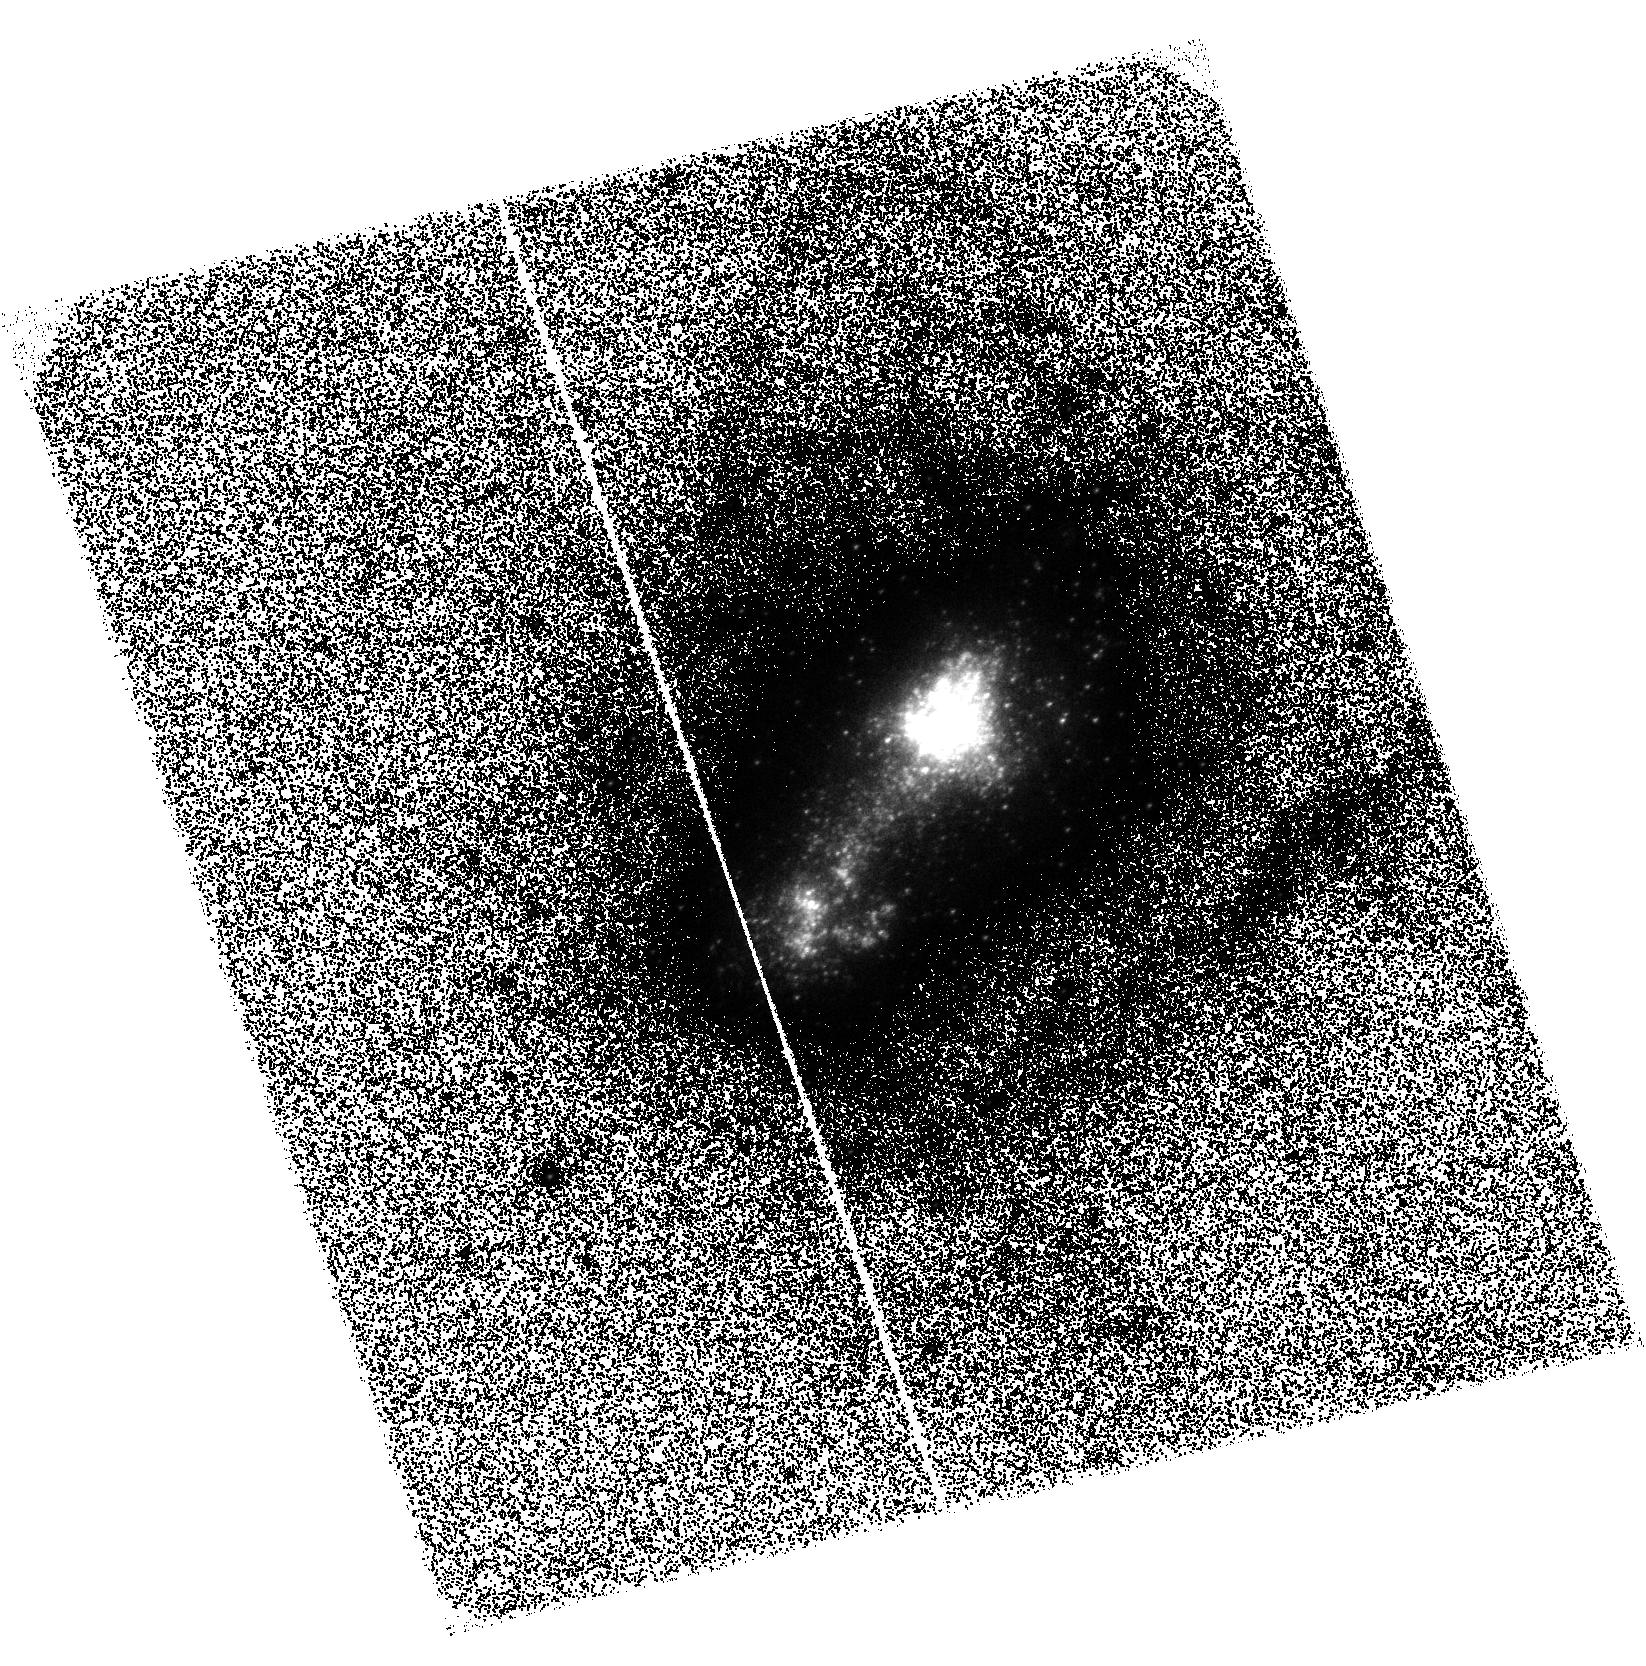
Target: MRK-116
Instrument: ACS/SBC
Filter: F140LP
Exposure: 1.6 h
Observation ID: hst_17129_09_acs_sbc_f140lp_jeyy09

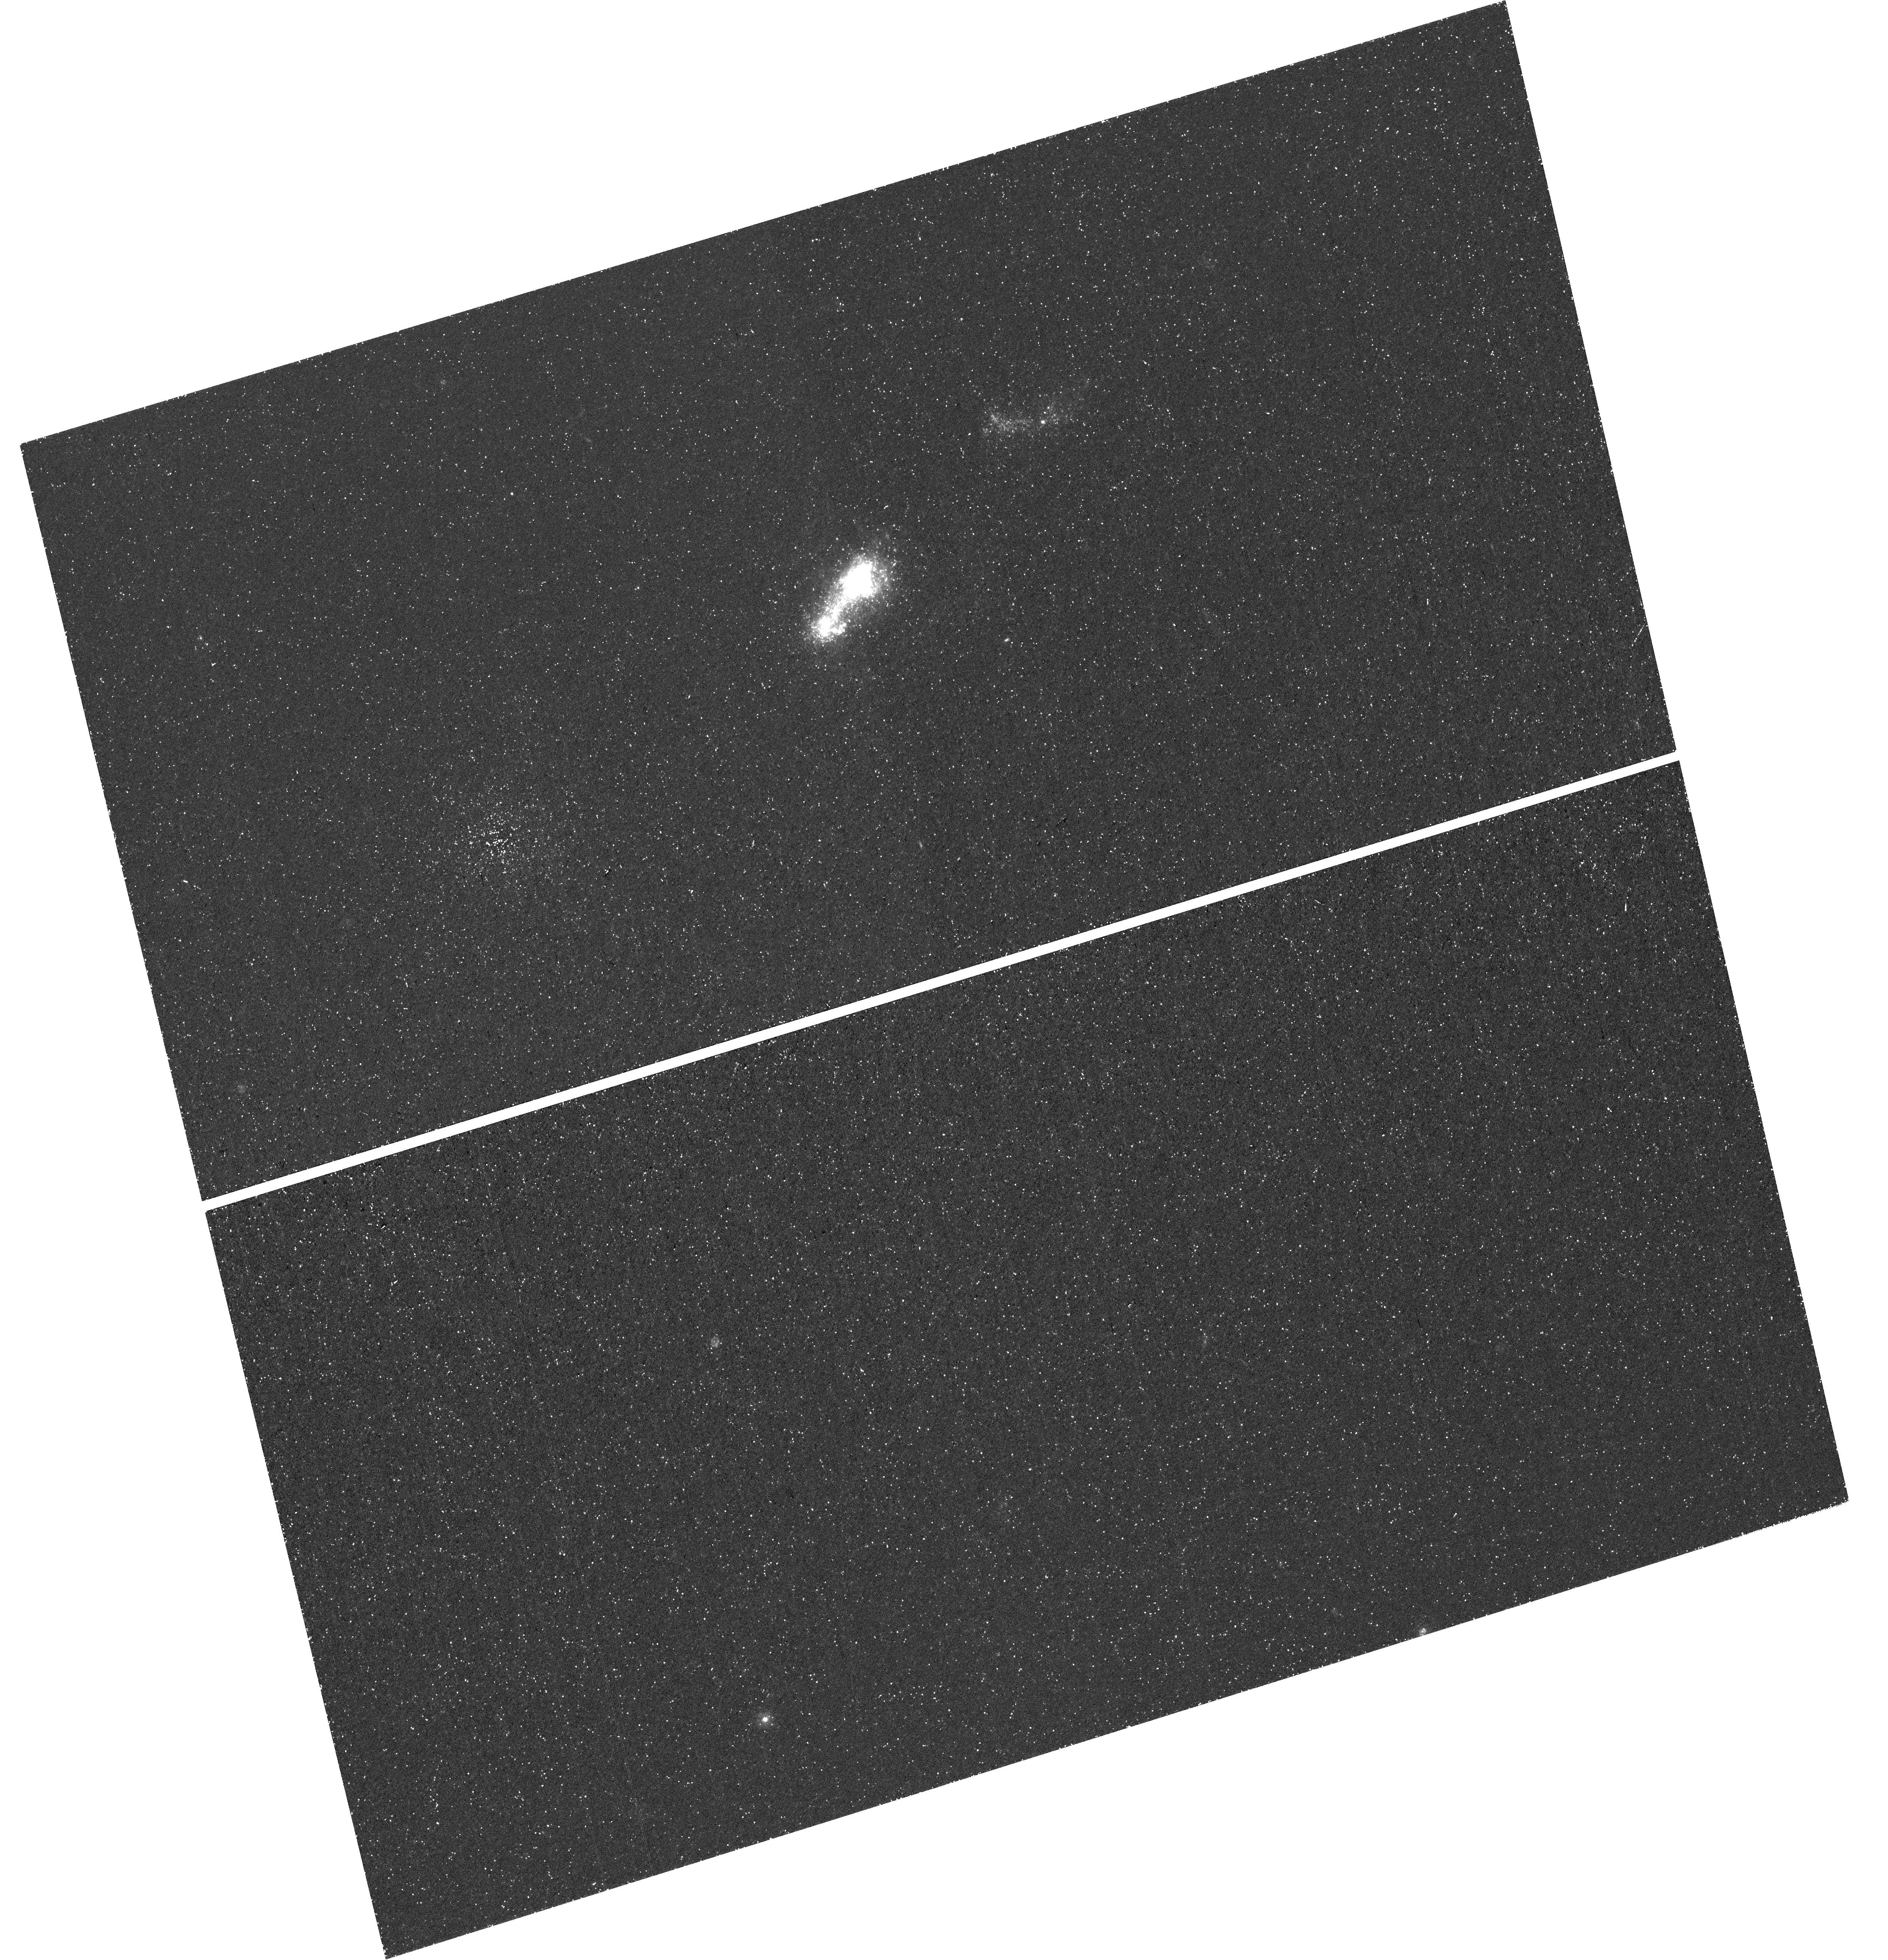
Target: MRK-116-COPY
Instrument: WFC3/UVIS
Filter: F225W
Exposure: 1.4 h
Observation ID: hst_17129_12_wfc3_uvis_f225w_ieyy12

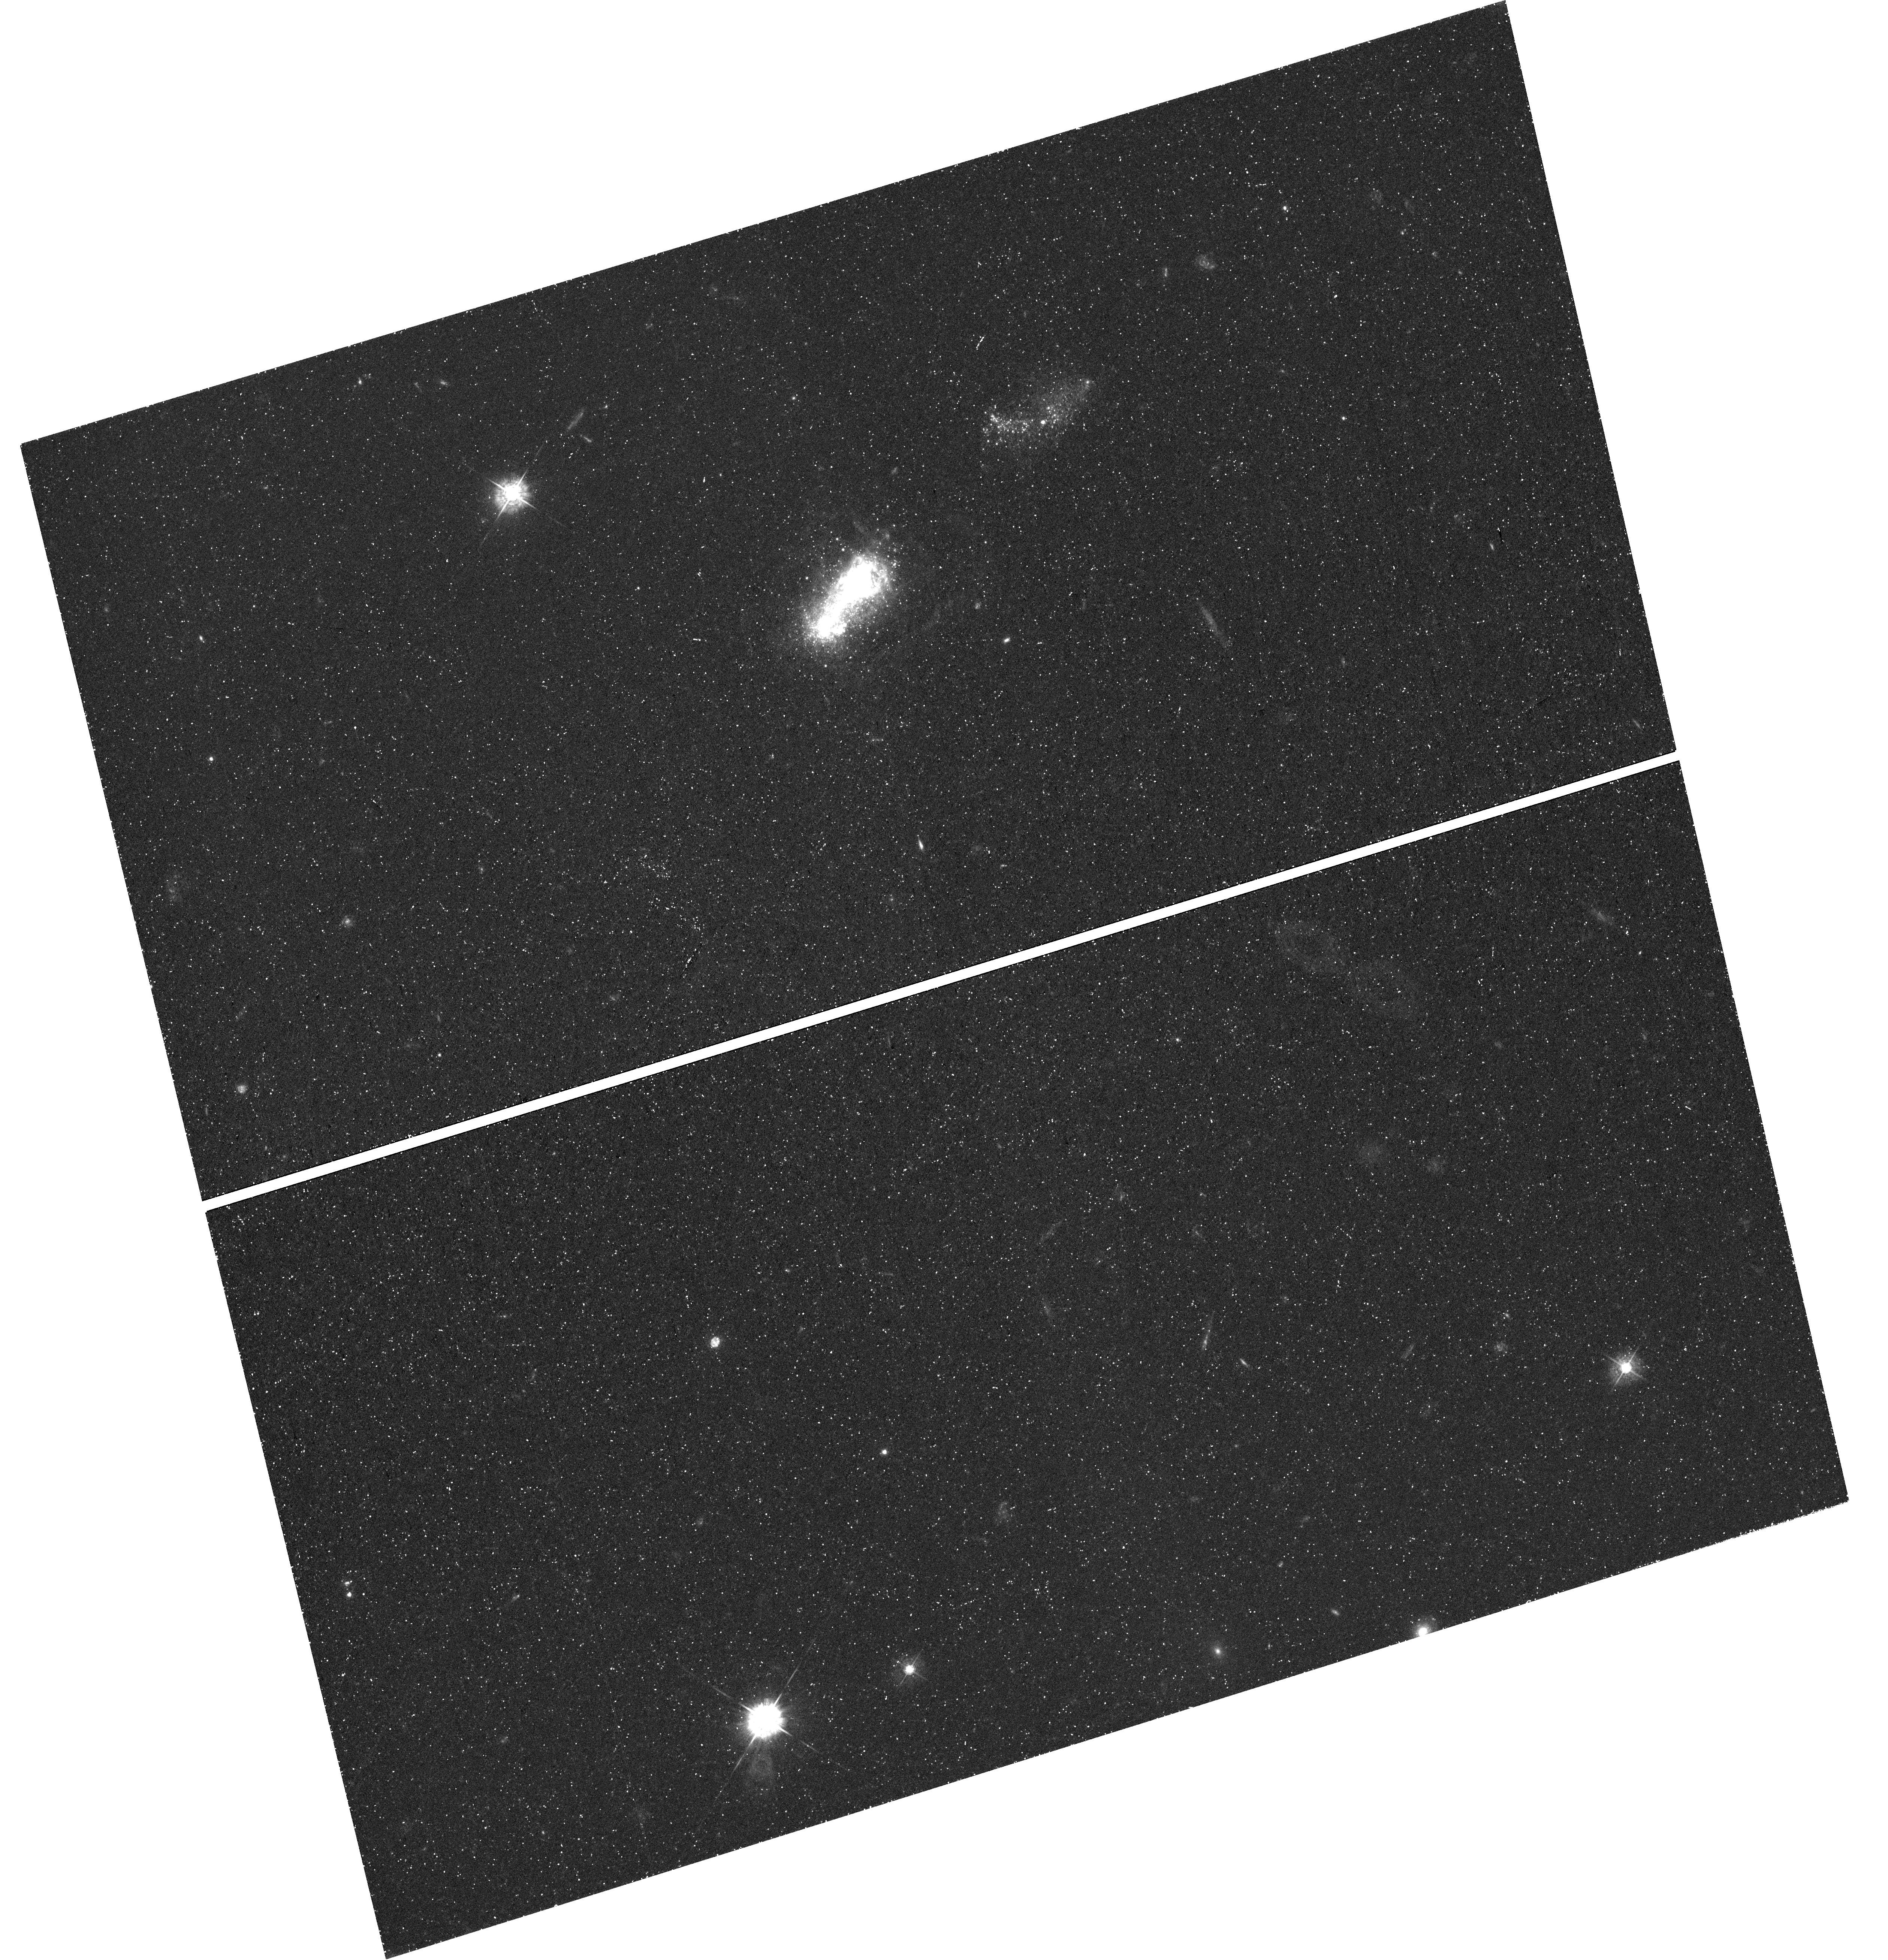
Target: MRK-116-COPY
Instrument: WFC3/UVIS
Filter: F438W
Exposure: 1.4 h
Observation ID: hst_17129_10_wfc3_uvis_f438w_ieyy10

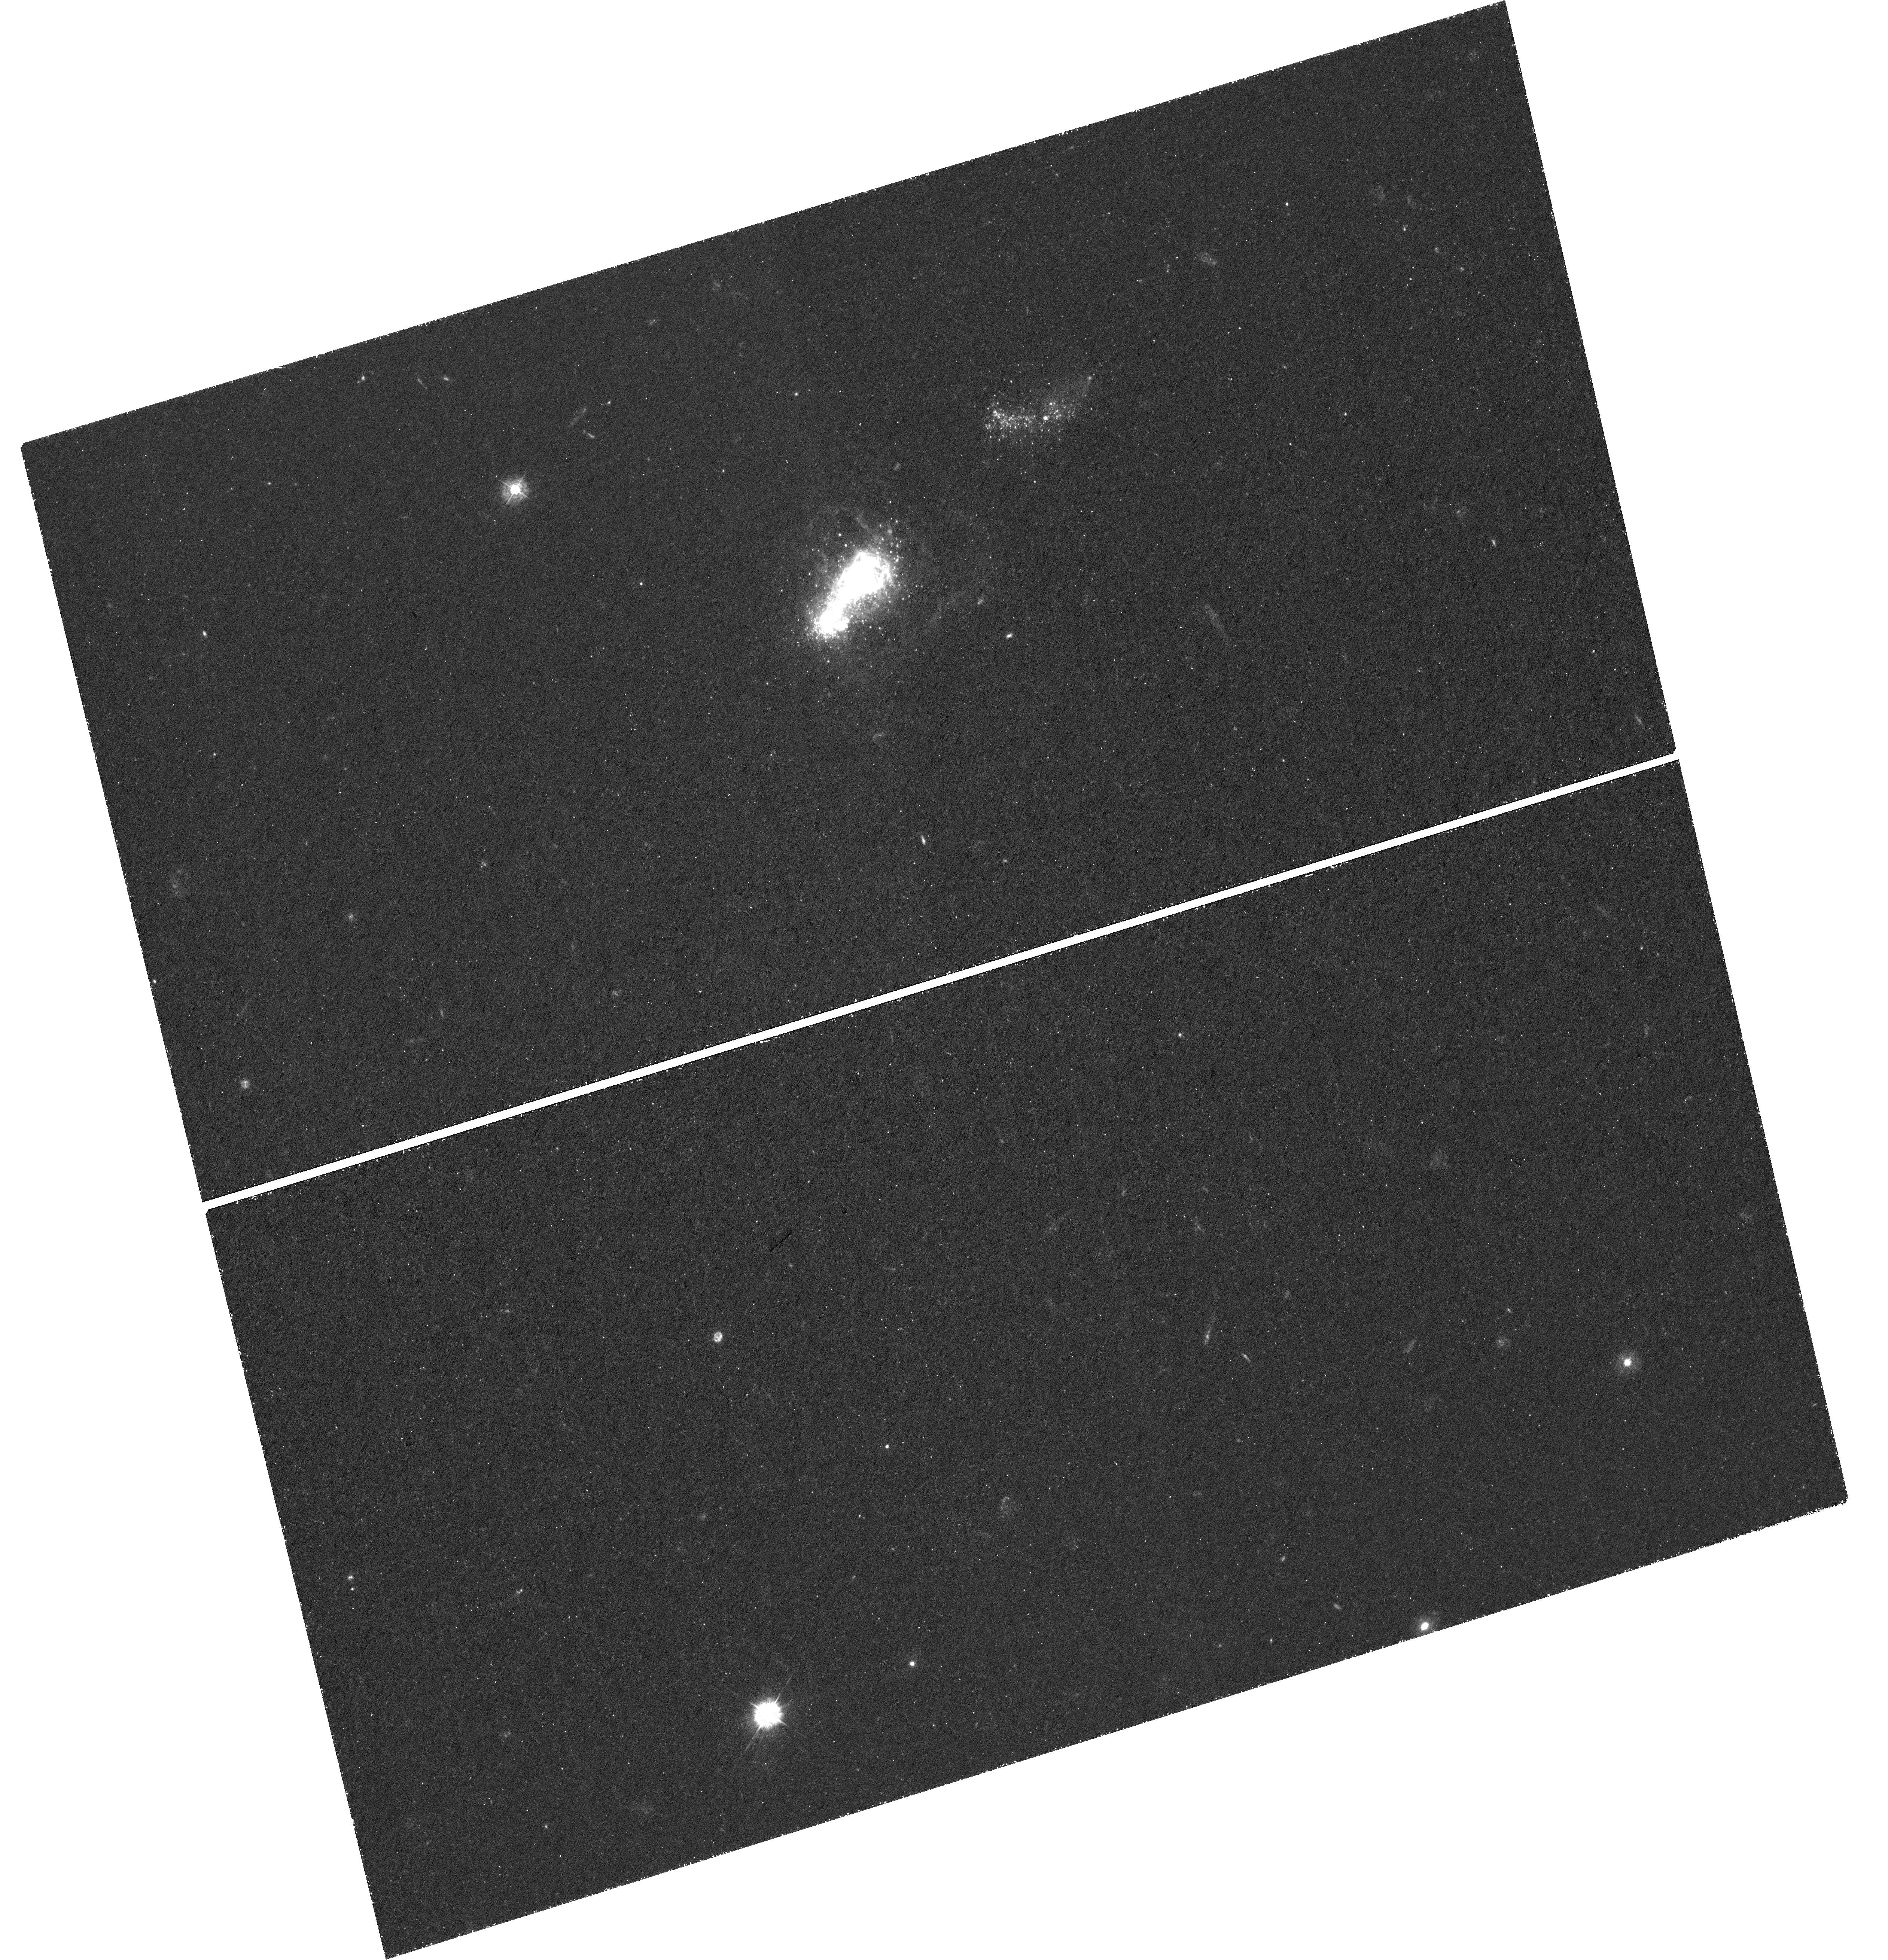
Target: MRK-116-COPY
Instrument: WFC3/UVIS
Filter: F336W
Exposure: 2.1 h
Observation ID: hst_17129_02_wfc3_uvis_f336w_ieyy02

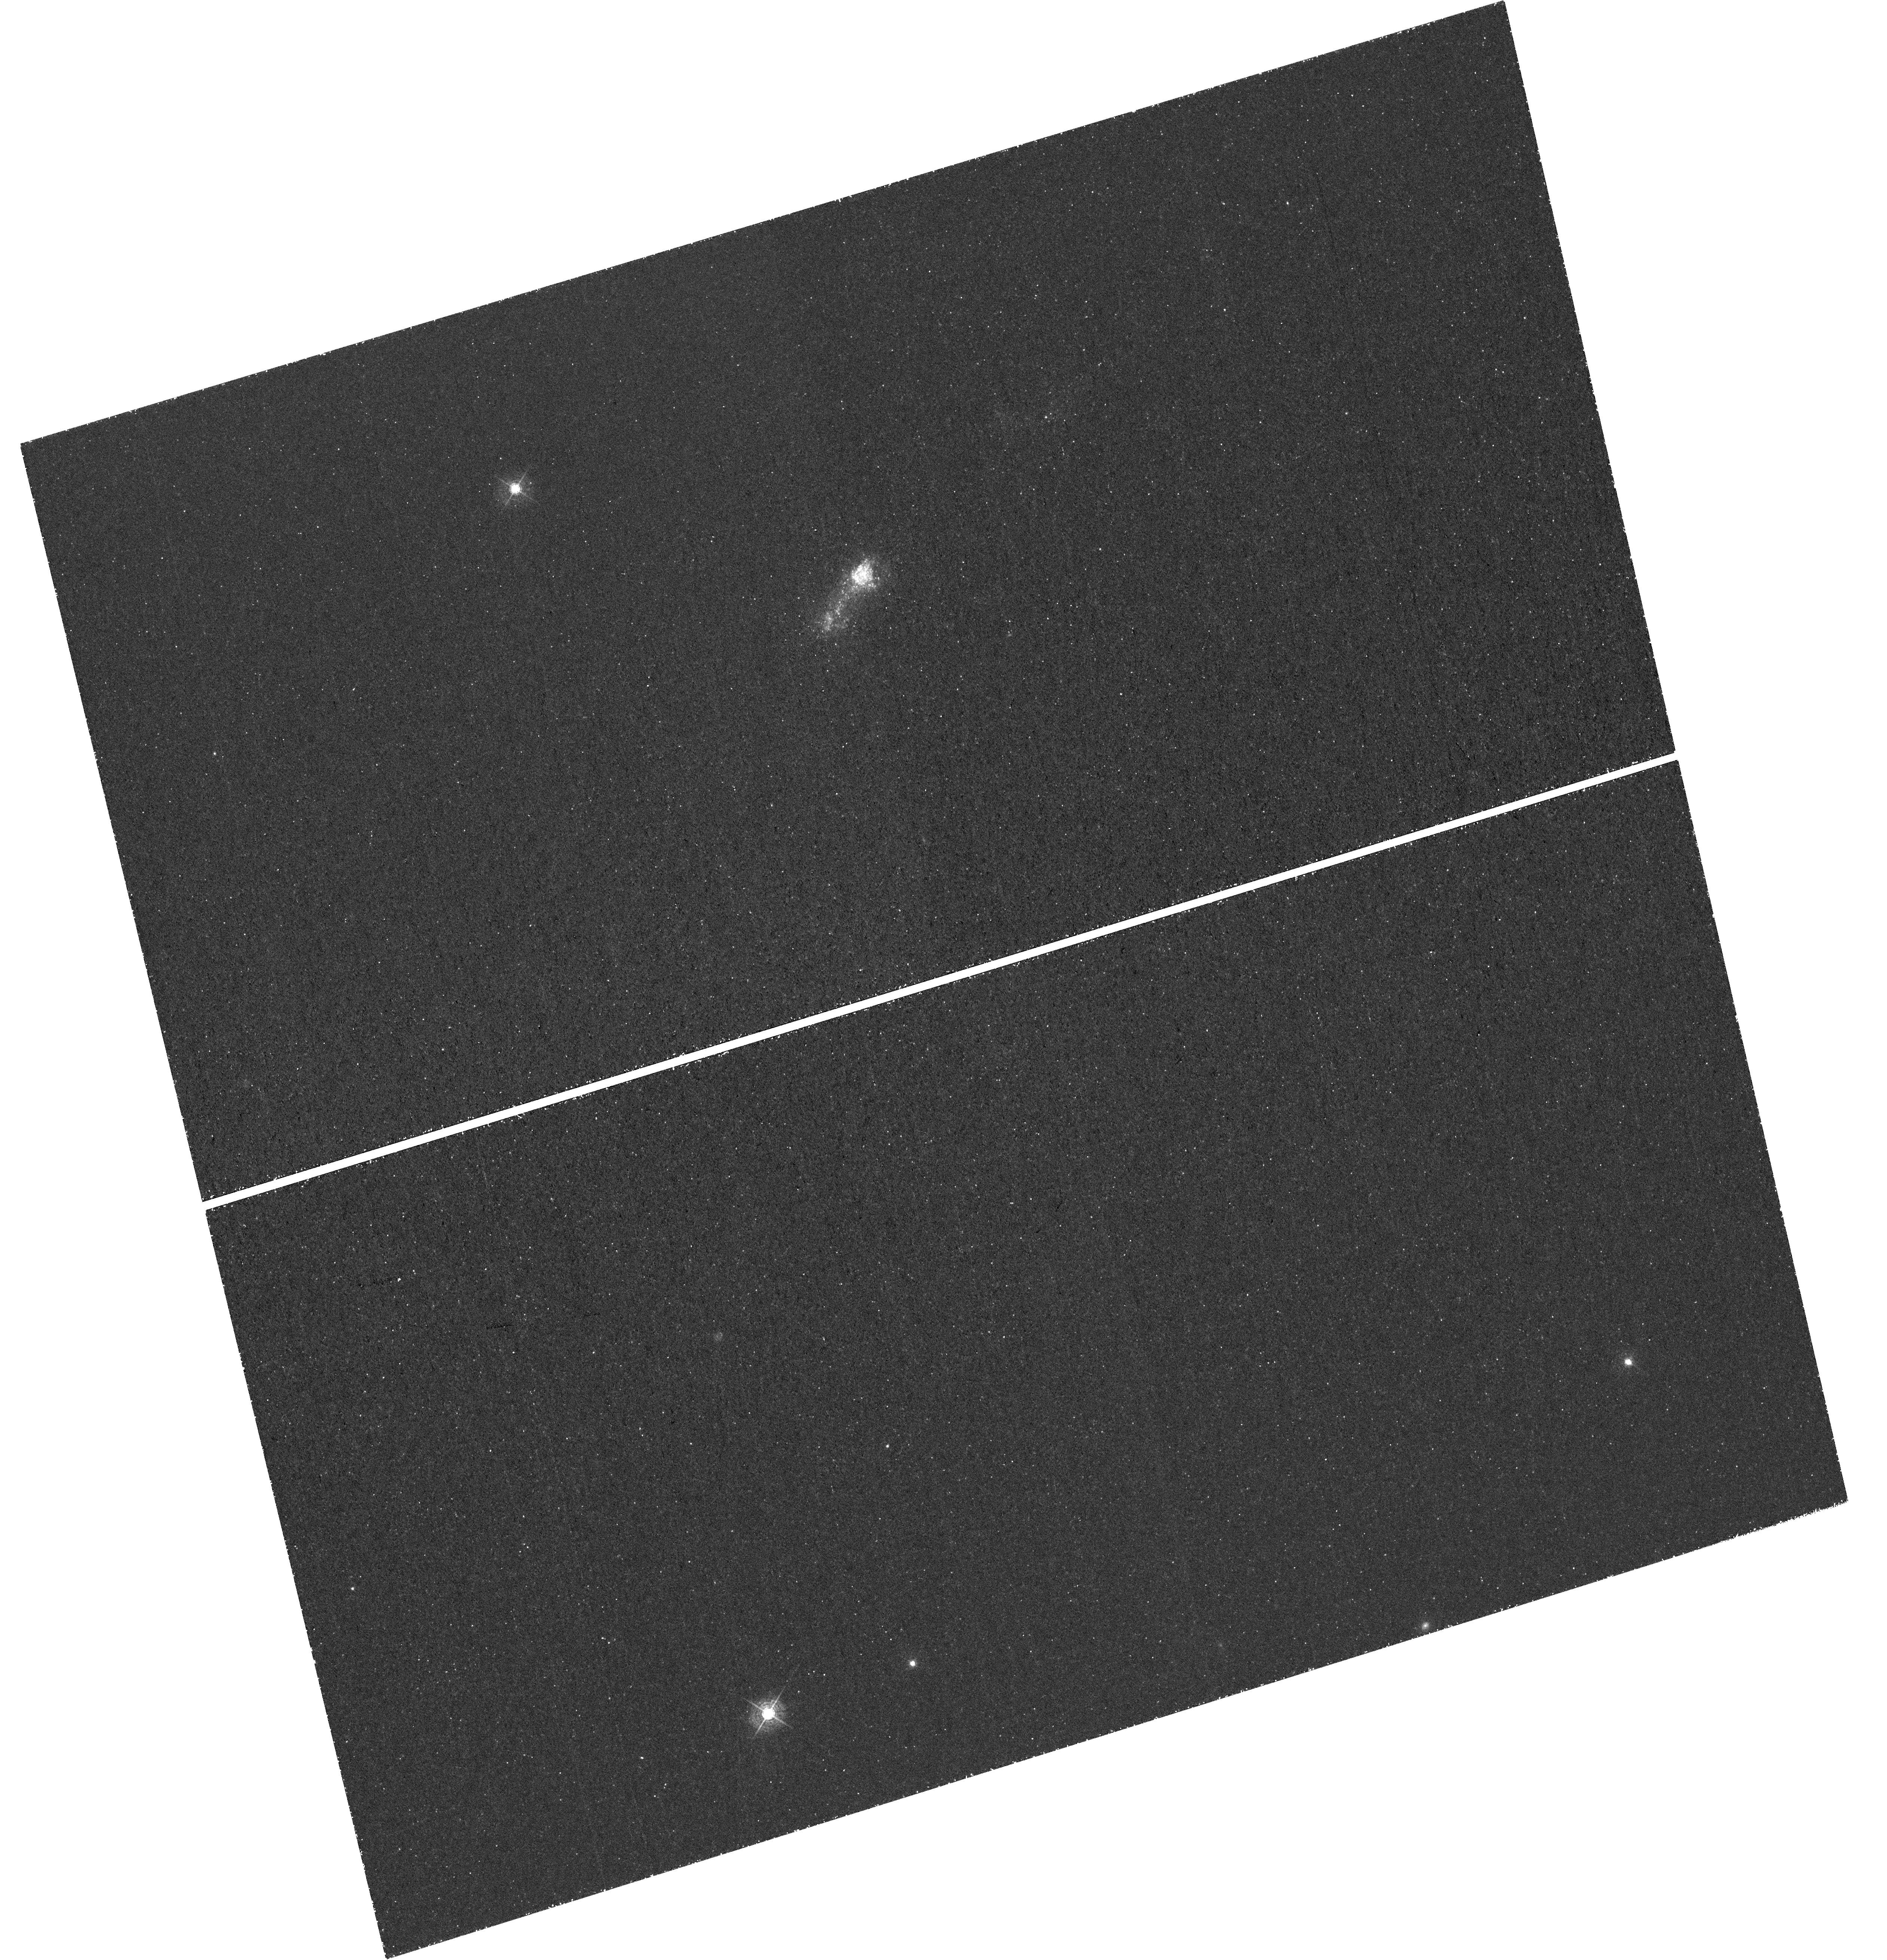
Target: MRK-116-COPY
Instrument: WFC3/UVIS
Filter: F469N
Exposure: 2.1 h
Observation ID: hst_17129_04_wfc3_uvis_f469n_ieyy04

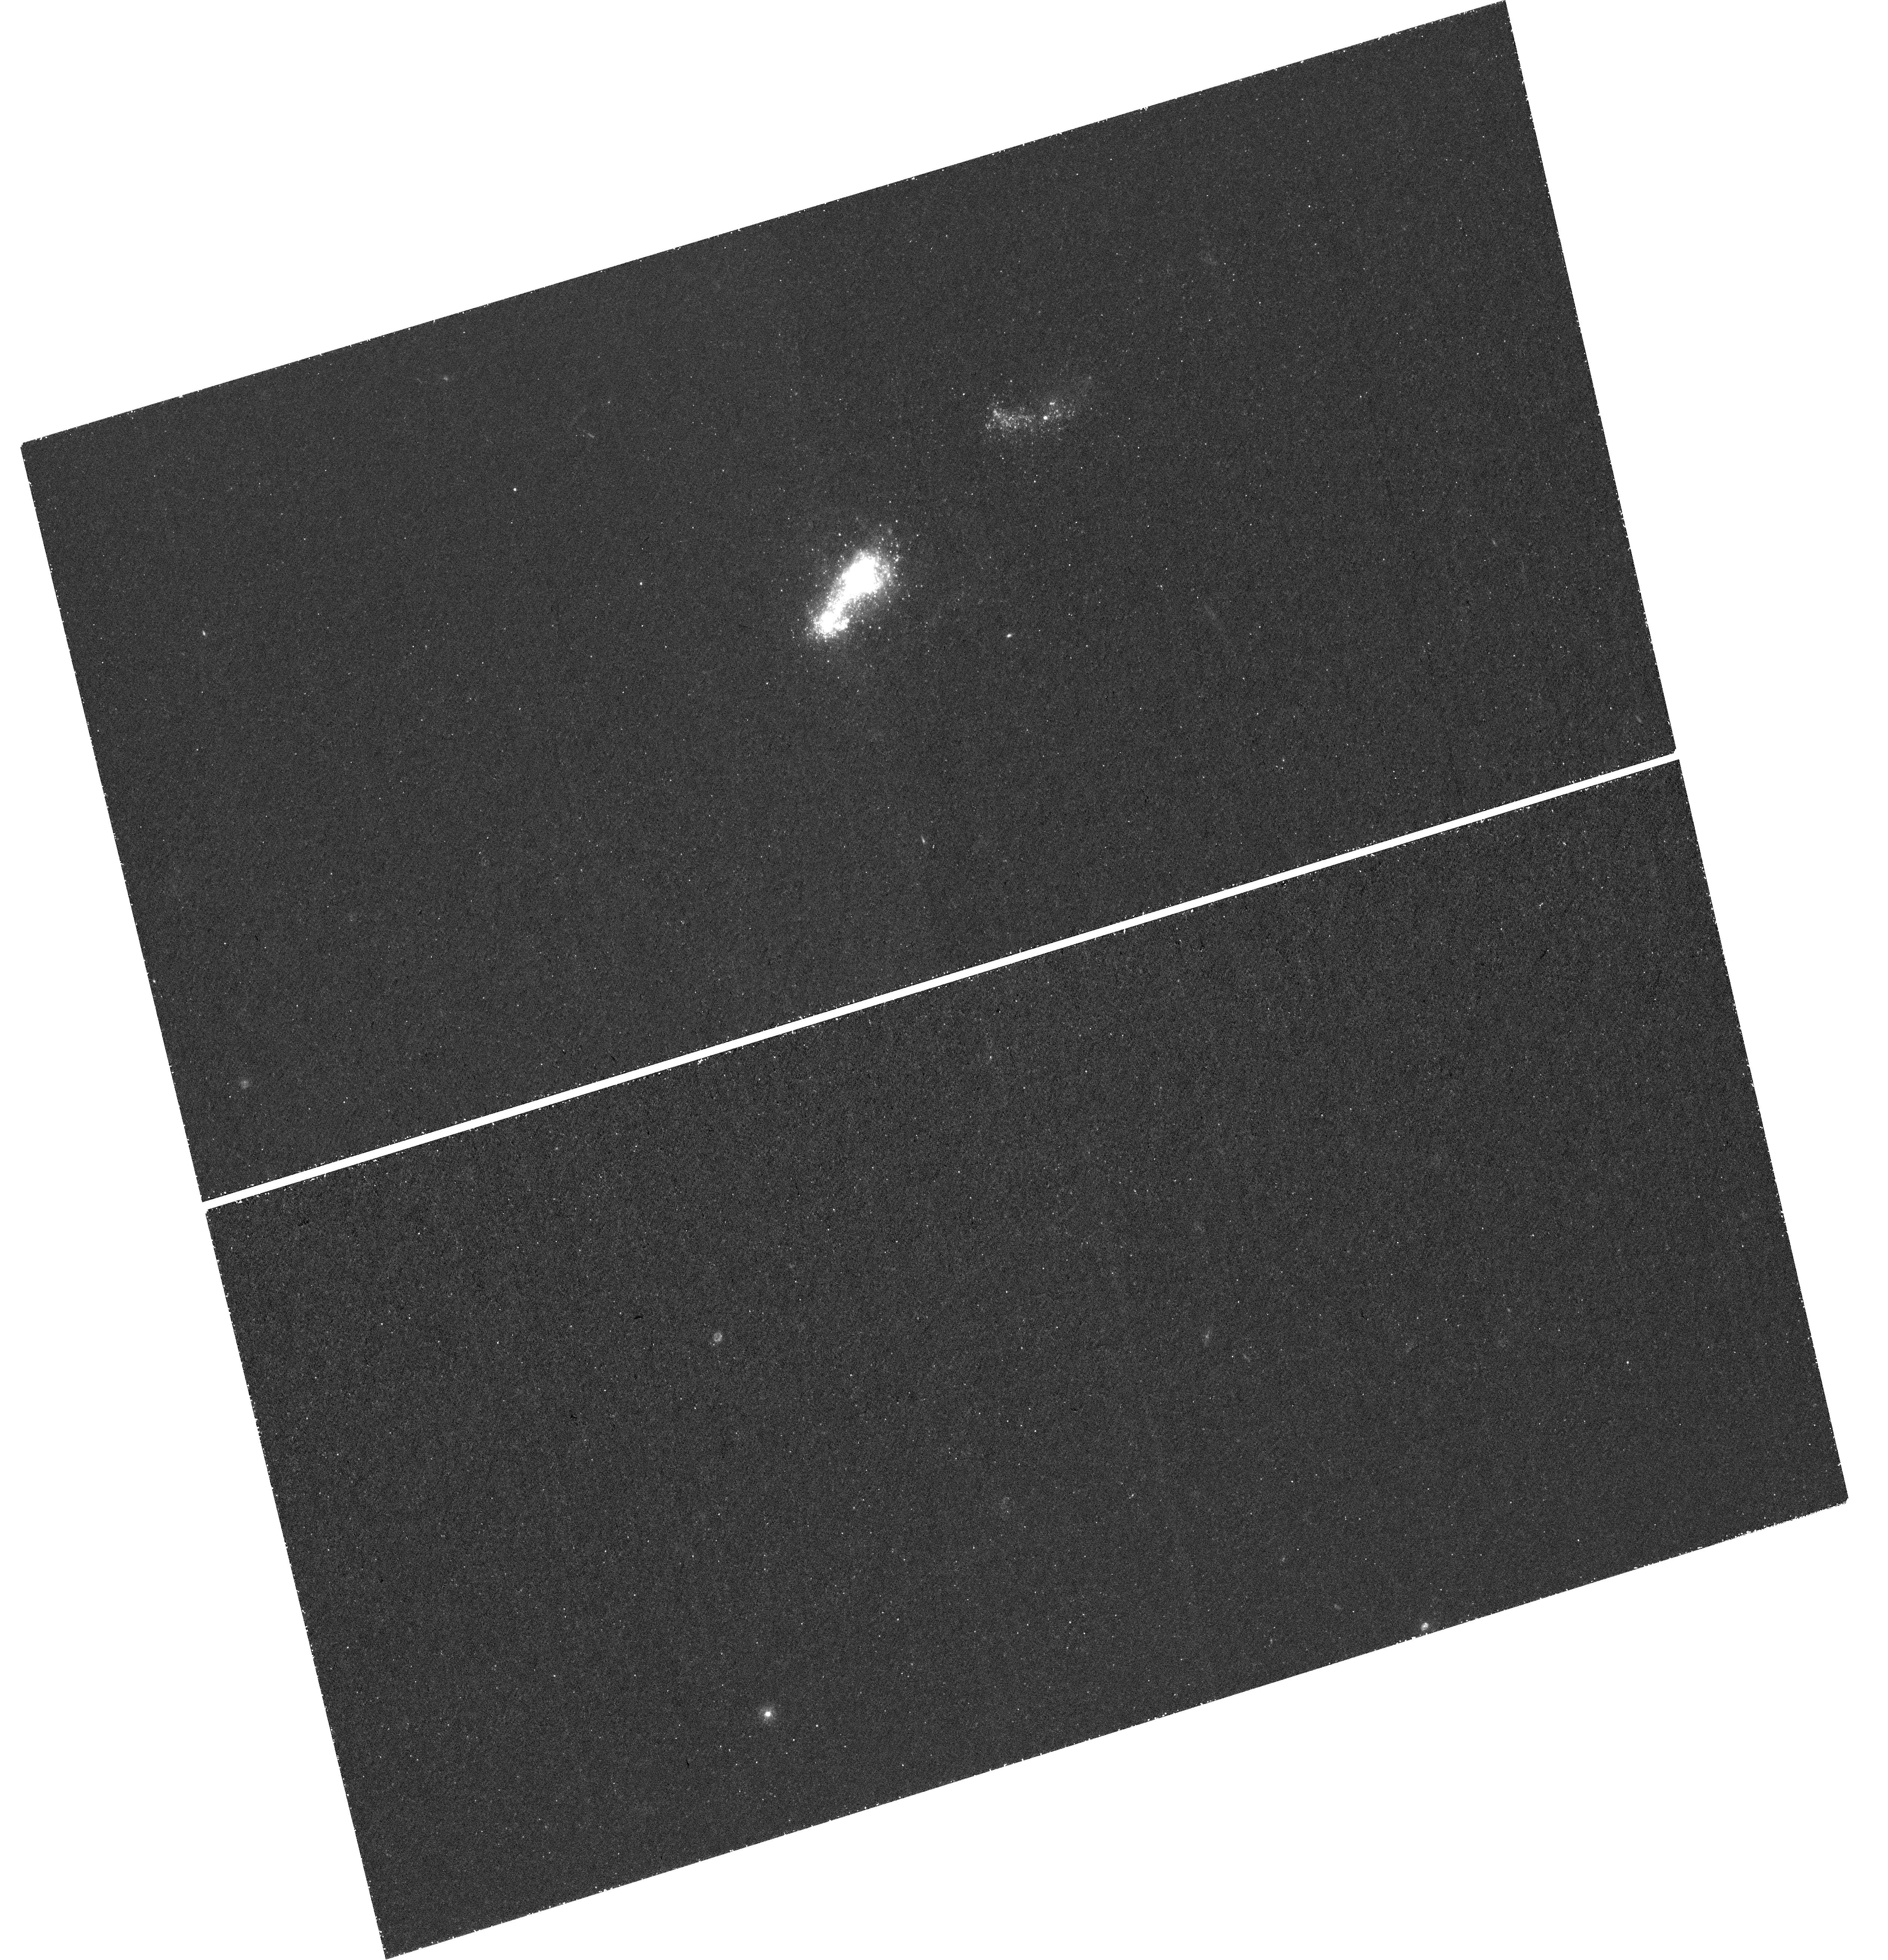
Target: MRK-116-COPY
Instrument: WFC3/UVIS
Filter: F225W
Exposure: 2.1 h
Observation ID: hst_17129_03_wfc3_uvis_f225w_ieyy03

Hot stars in the stellar evolution laboratory IZw18 (PI: Oestlin, Goeran)

The extremly metal-poor star forming galaxy IZw18 is a key laboratory for galactic and stellar evolution studies. Deep HST V- and I-band imaging has revealed an underlying population, and determined its distance through observations of cepheids and the tip of the red giant branch. It will soon be targeted by JWST/NIRCAM and MIRI to provide a complete census of evolved red stars and young stellar objects. However, deep imaging in the blue and ultraviolet which is where the young massive stars are the brightest and are best studied is lacking, which we here propose to remedy. By deep far UV to blue imaging in 4 filters a census of the hot star population in IZw18 and the extinction law at very low metallicity would be obtained. With the exquisite spatial resolution of HST and using the HeII 4686 narrow-band filter, we can, for the first time, identify what sources are responsible for the HeII emission including Wolf-Rayet stars, but also hard ionizing sources, such as rapid rotators, binary stripped stars, or accreting compact objects, and provide constraints on stellar evolutionary theories at low metallicity. The observations would also allow a much improved determination of the recent star formation history, and a chararacterisation of the luminous red stars that JWST will see.